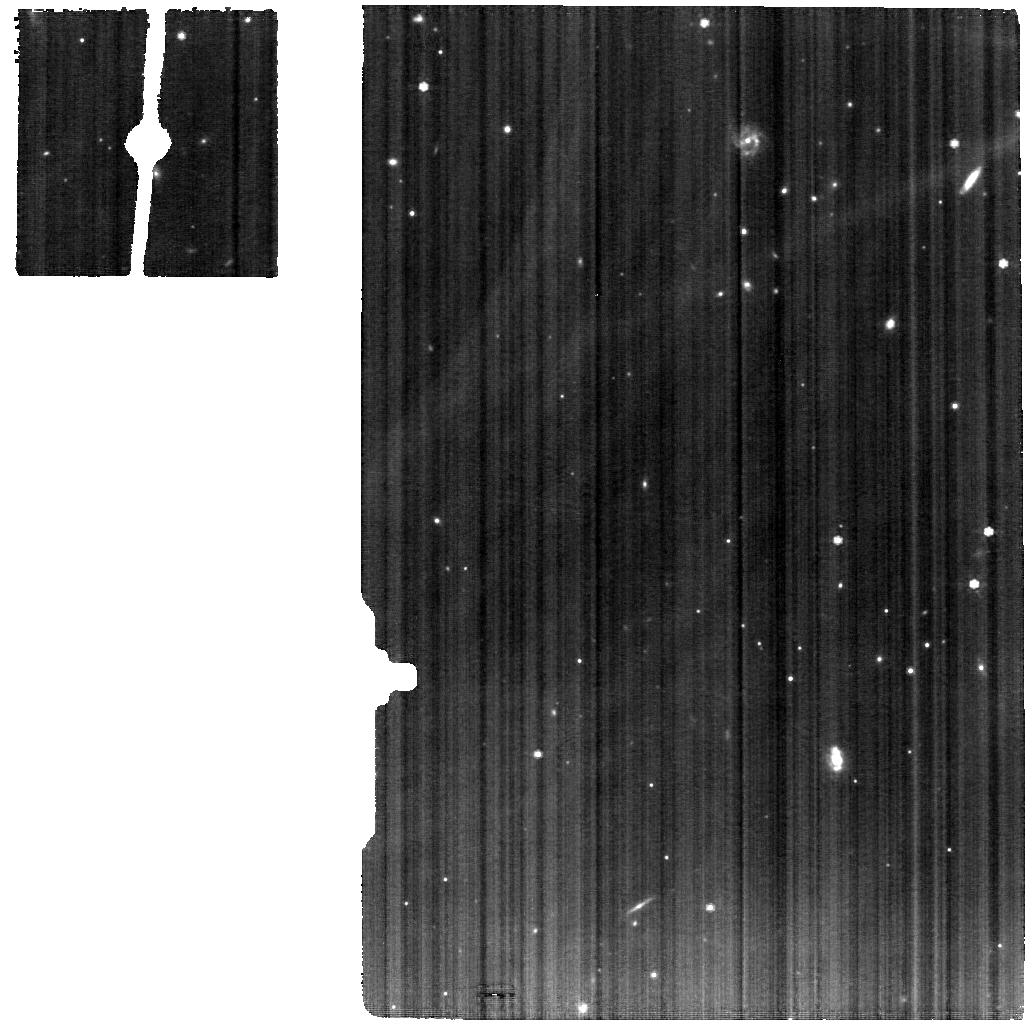
Target: IRASF17207-0014. Instrument: MIRI. Filter: F770W. Exposure: 46 min. Observation ID: jw01717-o011_t011_miri_f770w

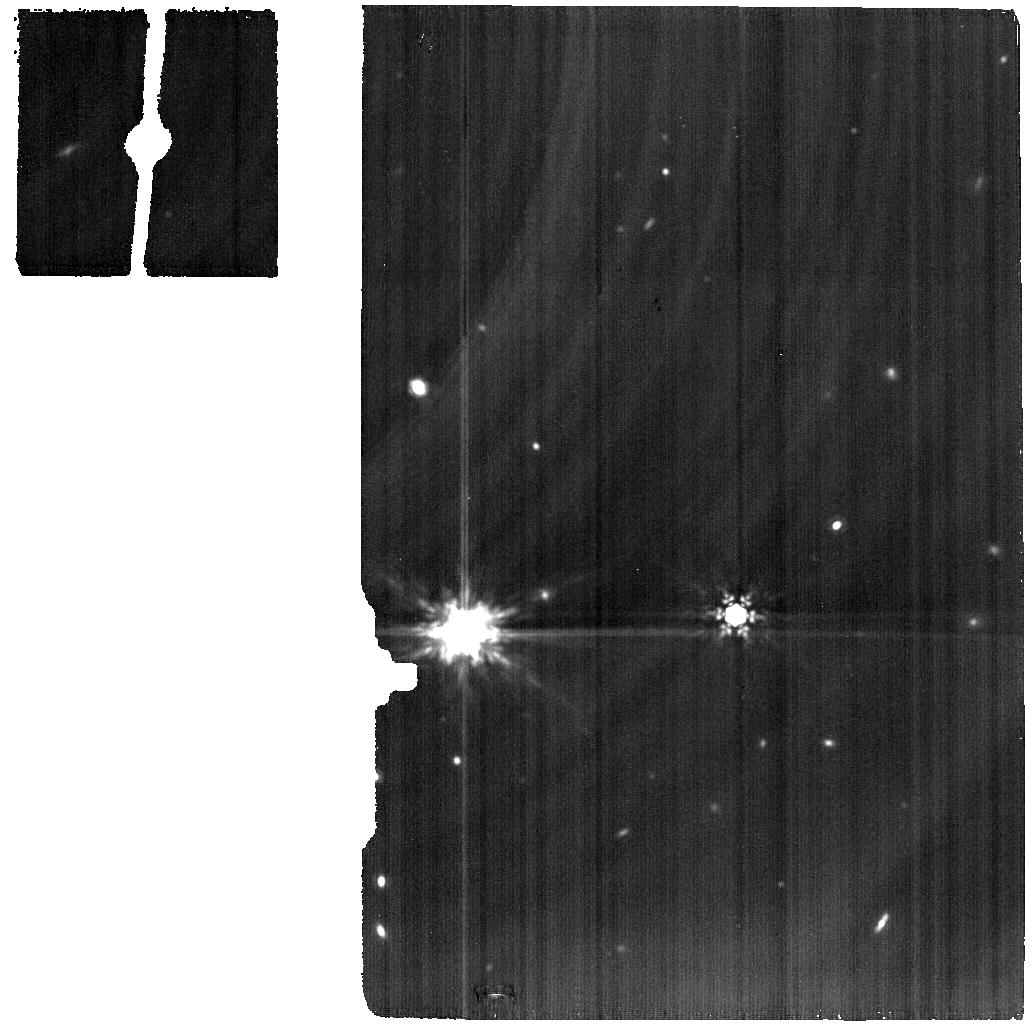
Target: IRASF01364-1042-BG. Instrument: MIRI. Filter: F1500W. Exposure: 48 min. Observation ID: jw01717-o010_t006_miri_f1500w

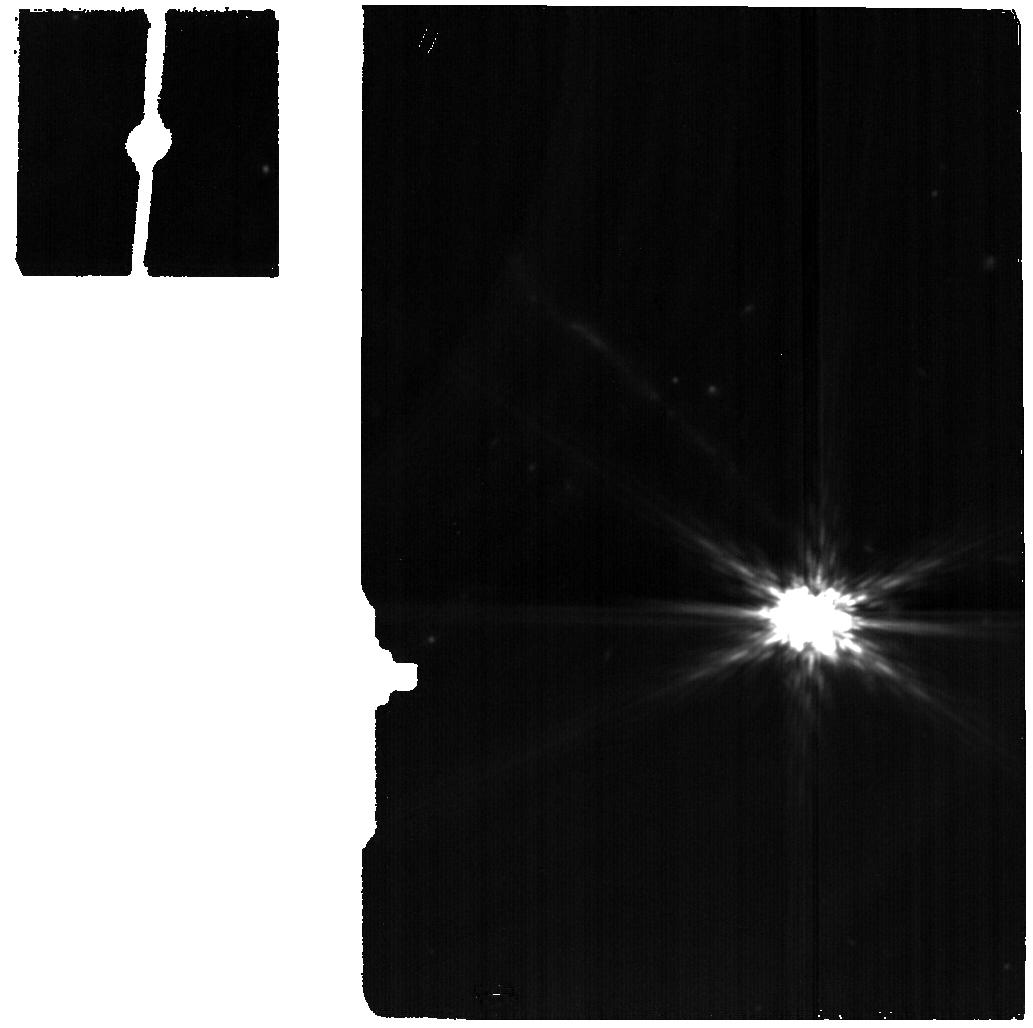
Target: MRK273-BG. Instrument: MIRI. Filter: F1500W. Exposure: 13 min. Observation ID: jw01717-o014_t002_miri_f1500w

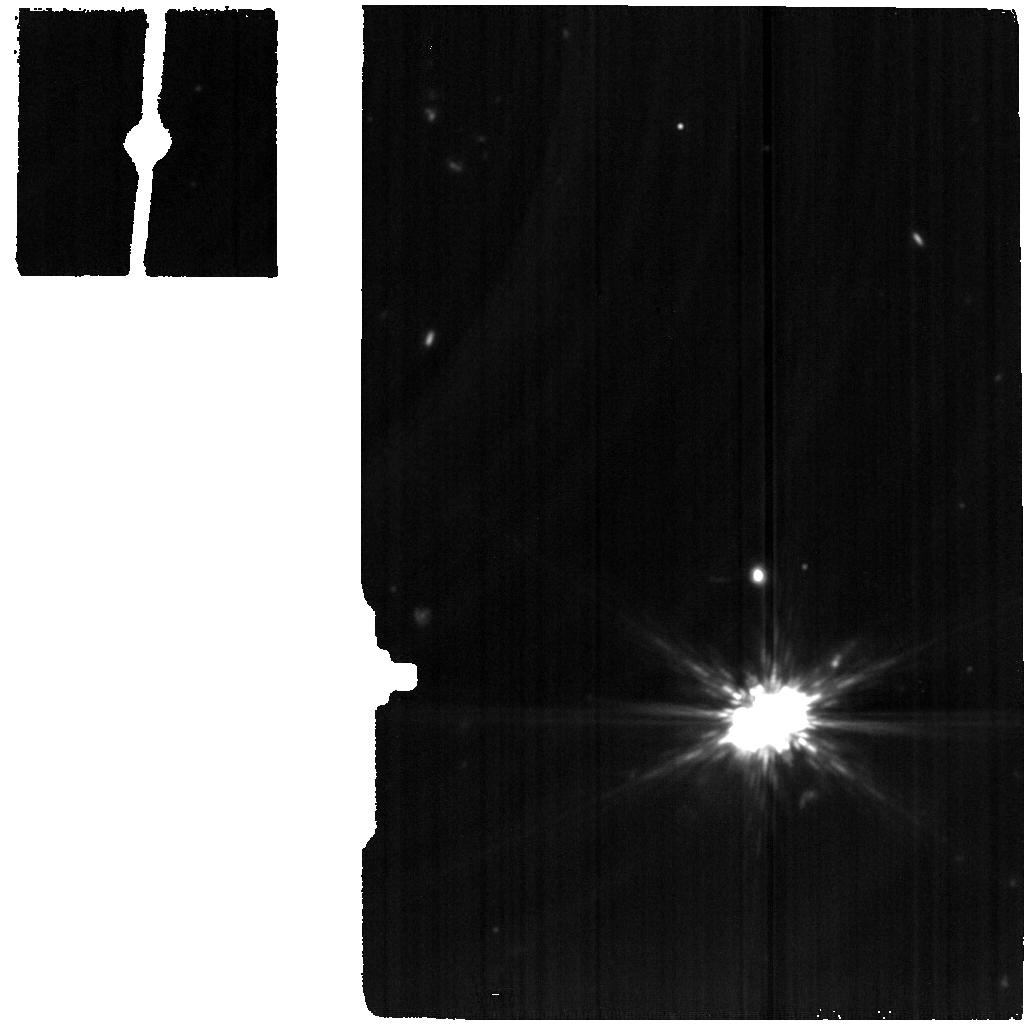
Target: UGC05101-BG. Instrument: MIRI. Filter: F1500W. Exposure: 9 min. Observation ID: jw01717-o006_t010_miri_f1500w

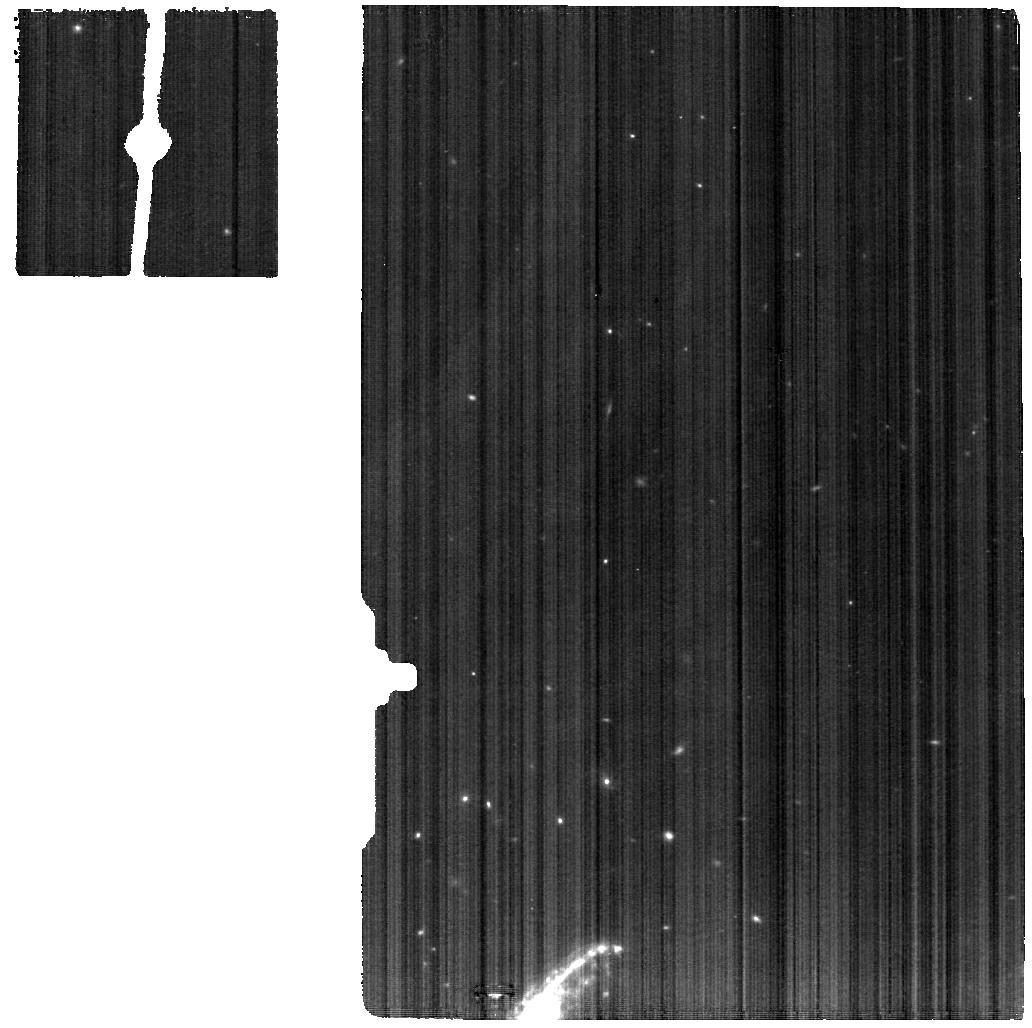
Target: IRASF01364-1042. Instrument: MIRI. Filter: F770W. Exposure: 1.1 h. Observation ID: jw01717-o009_t005_miri_f770w

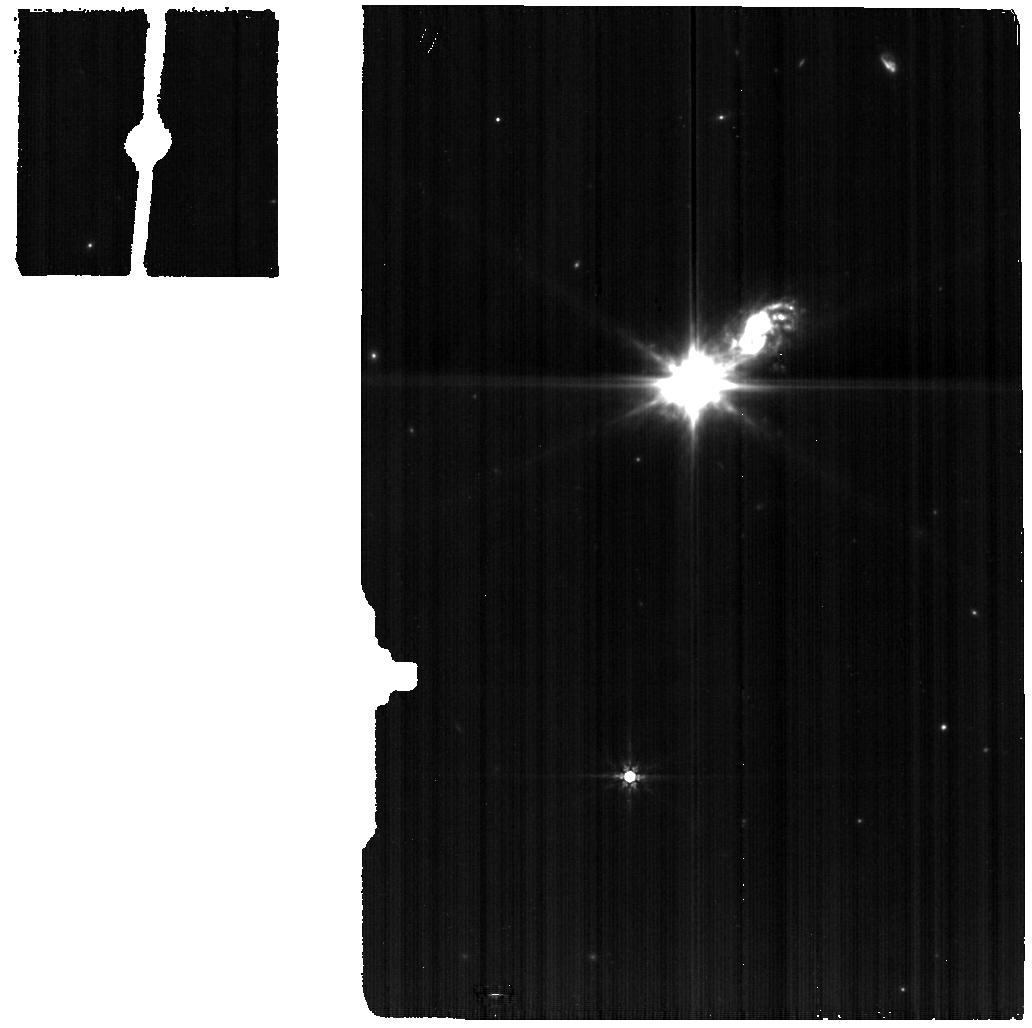
Target: IIIZW035-BG. Instrument: MIRI. Filter: F770W. Exposure: 32 min. Observation ID: jw01717-o008_t004_miri_f770w

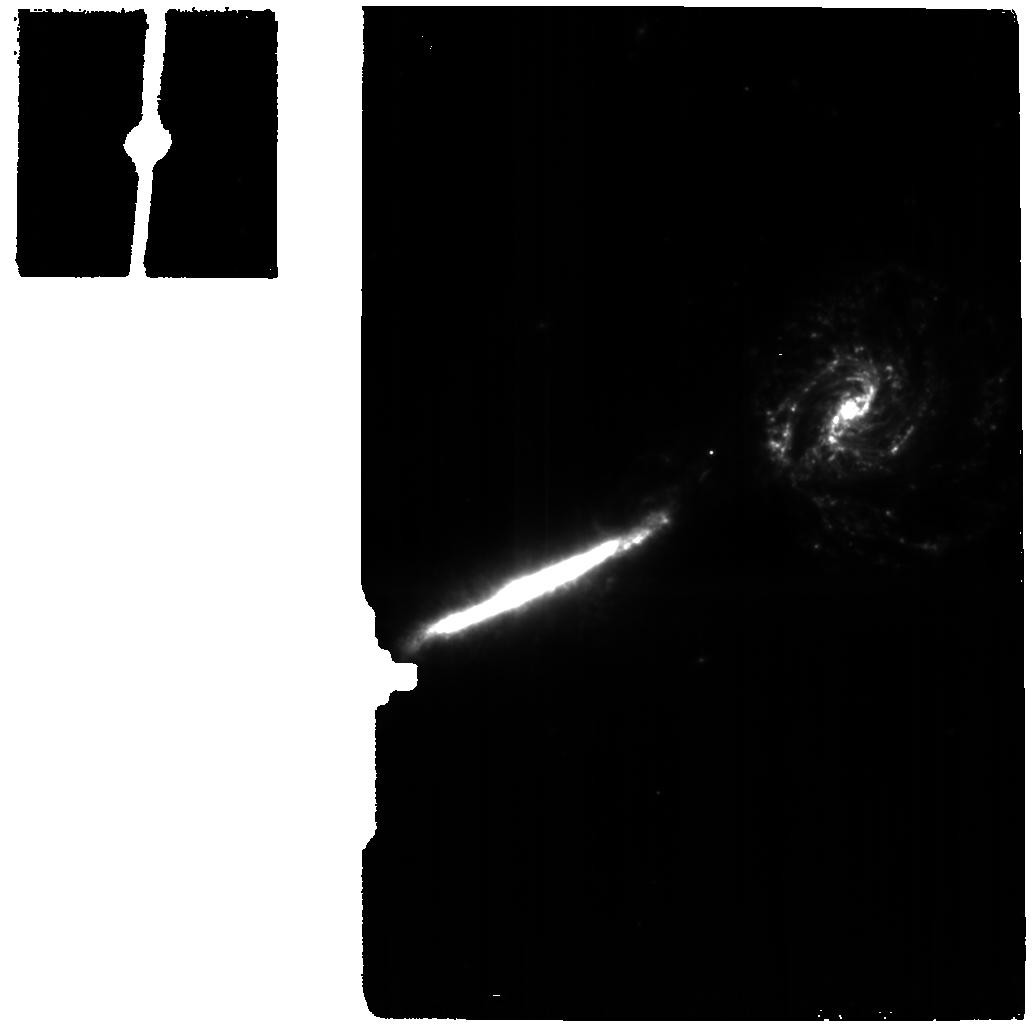
Target: VV340A-BG. Instrument: MIRI. Filter: F770W. Exposure: 19 min. Observation ID: jw01717-o004_t008_miri_f770w

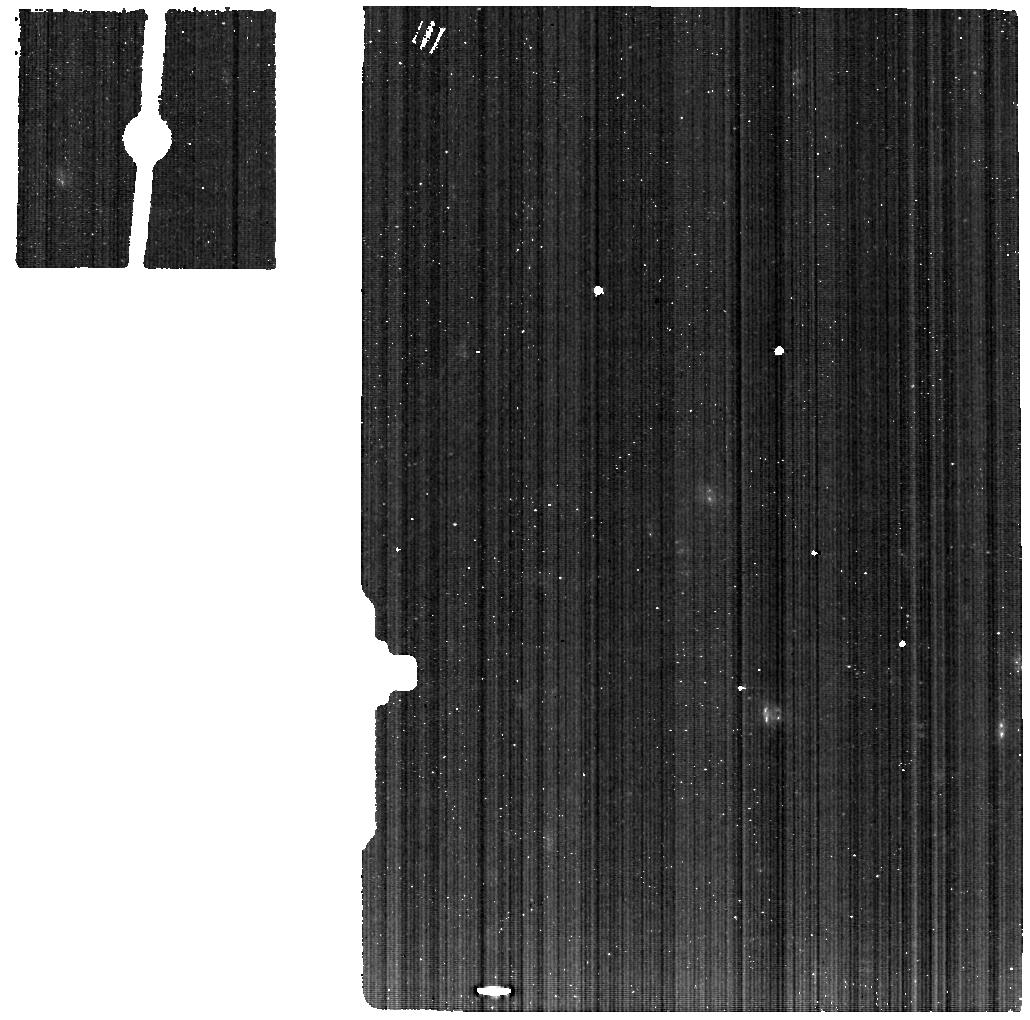
Target: MRK273. Instrument: MIRI. Filter: F560W. Exposure: 19 min. Observation ID: jw01717-o013_t001_miri_f560w

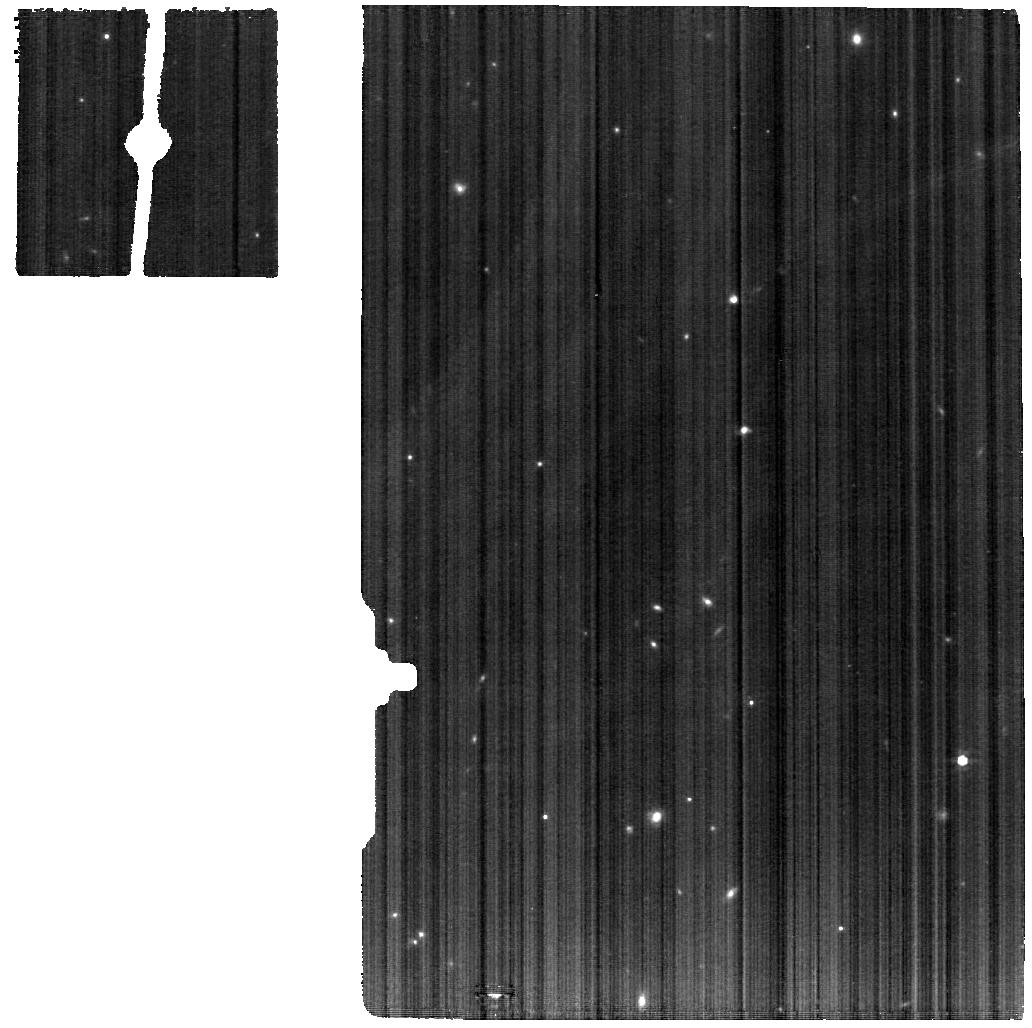
Target: IIIZW035. Instrument: MIRI. Filter: F770W. Exposure: 1.1 h. Observation ID: jw01717-o007_t003_miri_f770w

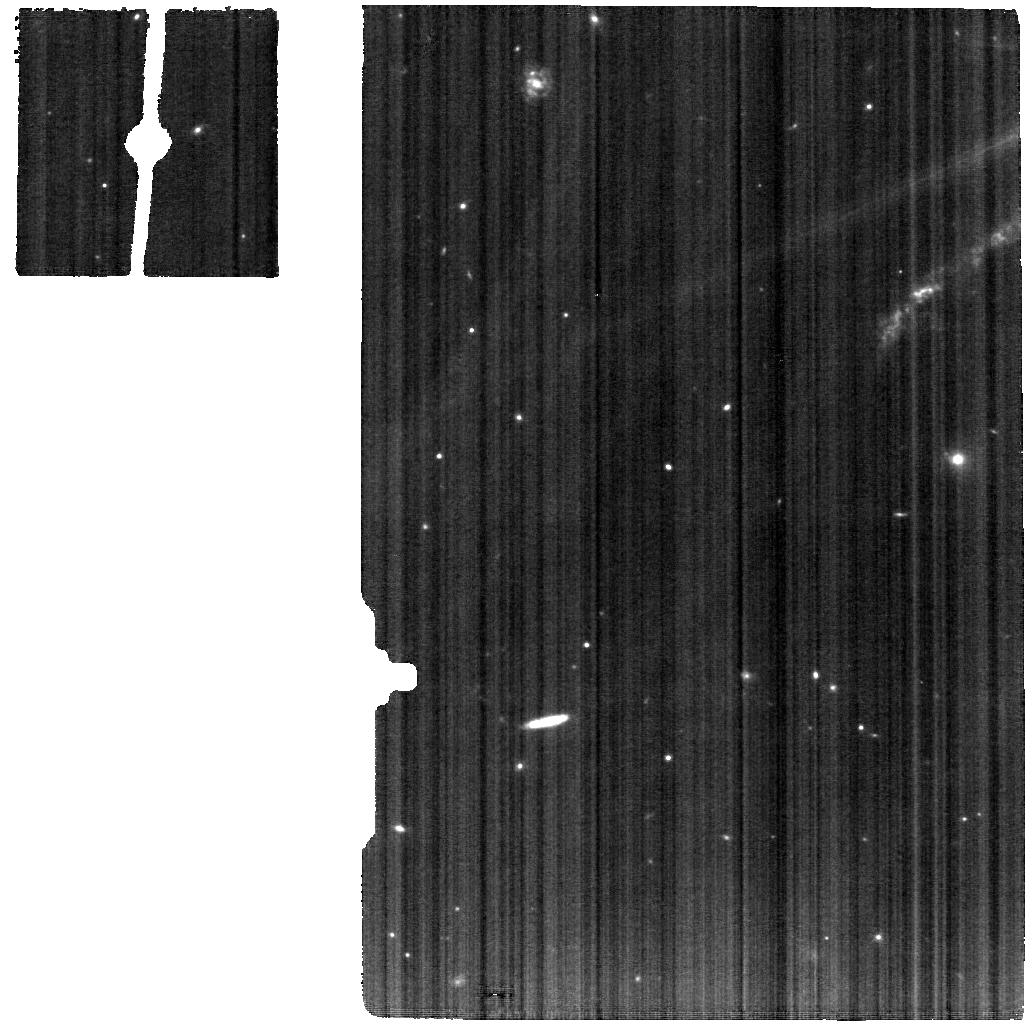
Target: UGC05101. Instrument: MIRI. Filter: F770W. Exposure: 19 min. Observation ID: jw01717-o005_t009_miri_f770w

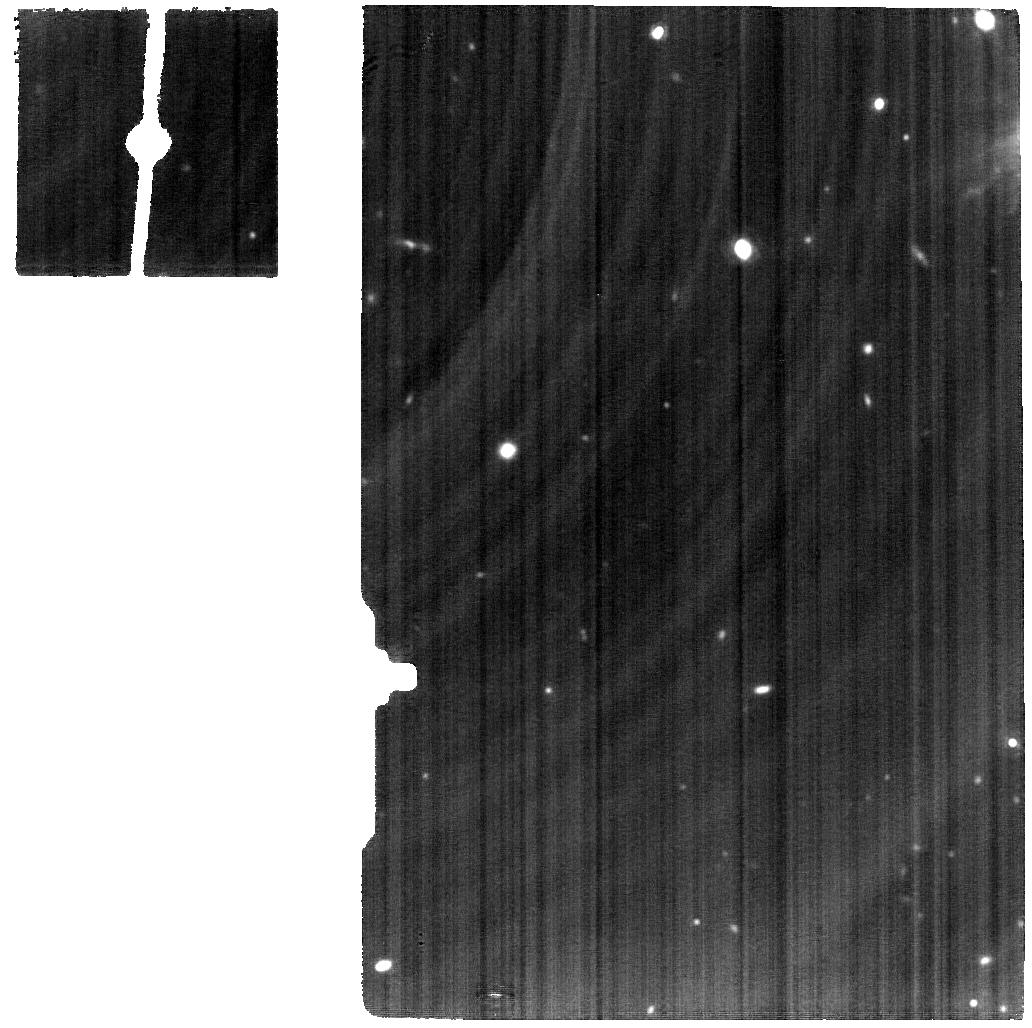
Target: VV340A. Instrument: MIRI. Filter: F1500W. Exposure: 38 min. Observation ID: jw01717-o003_t007_miri_f1500w

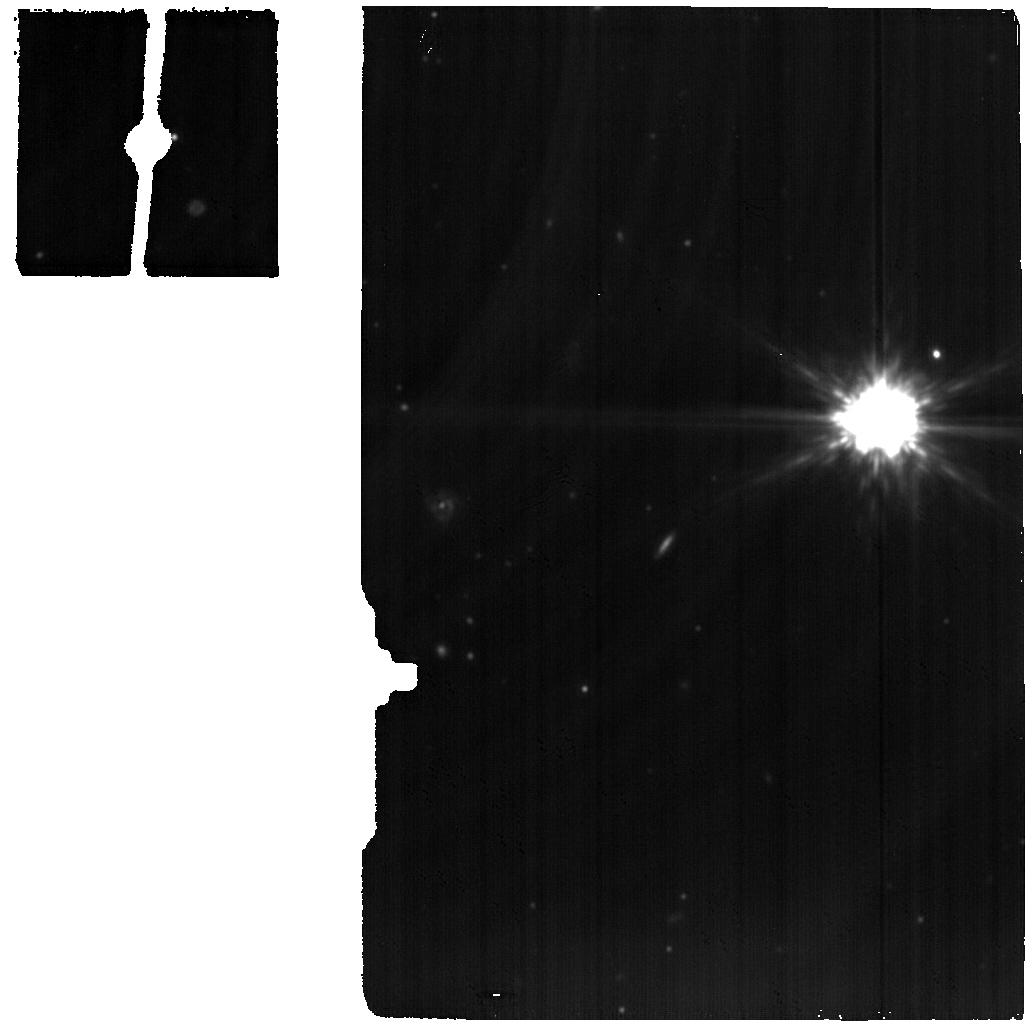
Target: IRASF17207-0014-BG. Instrument: MIRI. Filter: F1500W. Exposure: 33 min. Observation ID: jw01717-o012_t012_miri_f1500w

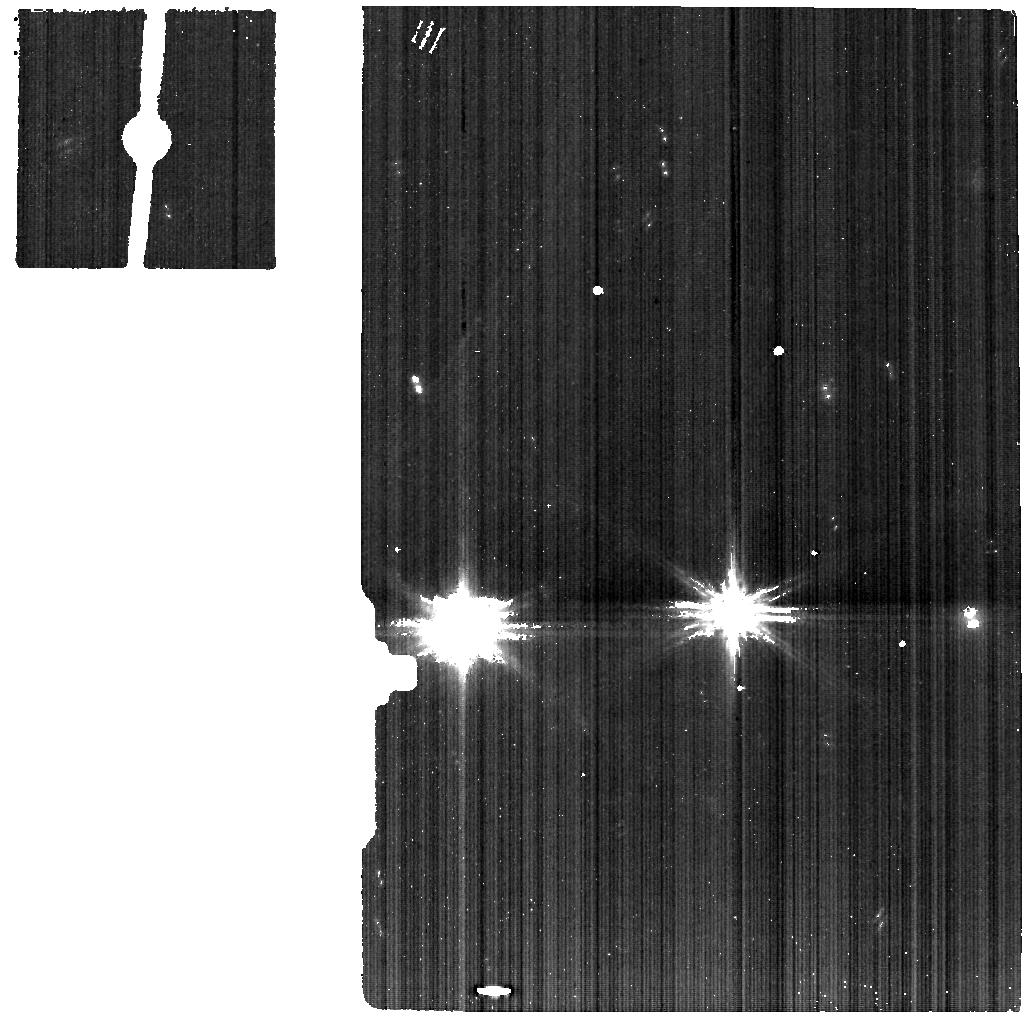
Target: IRASF01364-1042-BG. Instrument: MIRI. Filter: F770W. Exposure: 33 min. Observation ID: jw01717-o010_t006_miri_f770w

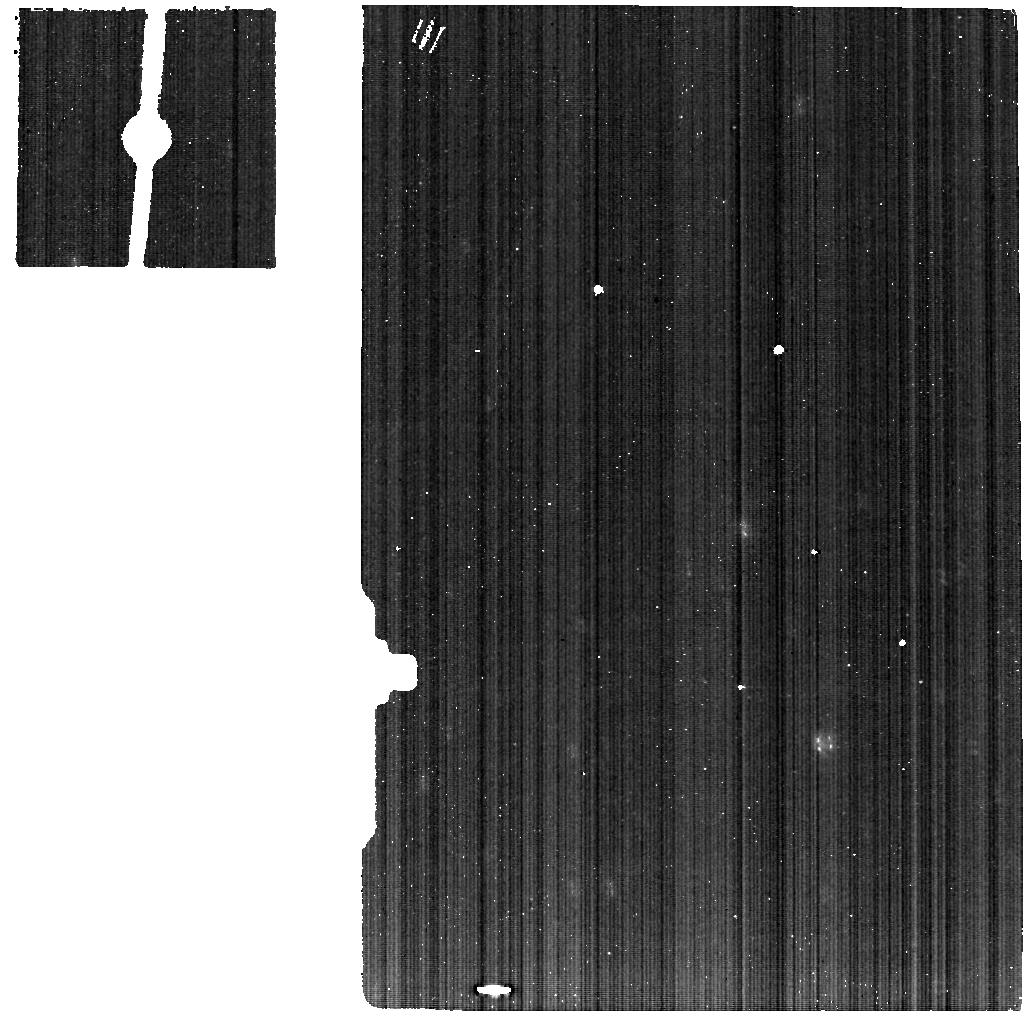
Target: MRK273. Instrument: MIRI. Filter: F560W. Exposure: 19 min. Observation ID: jw01717-o001_t001_miri_f560w

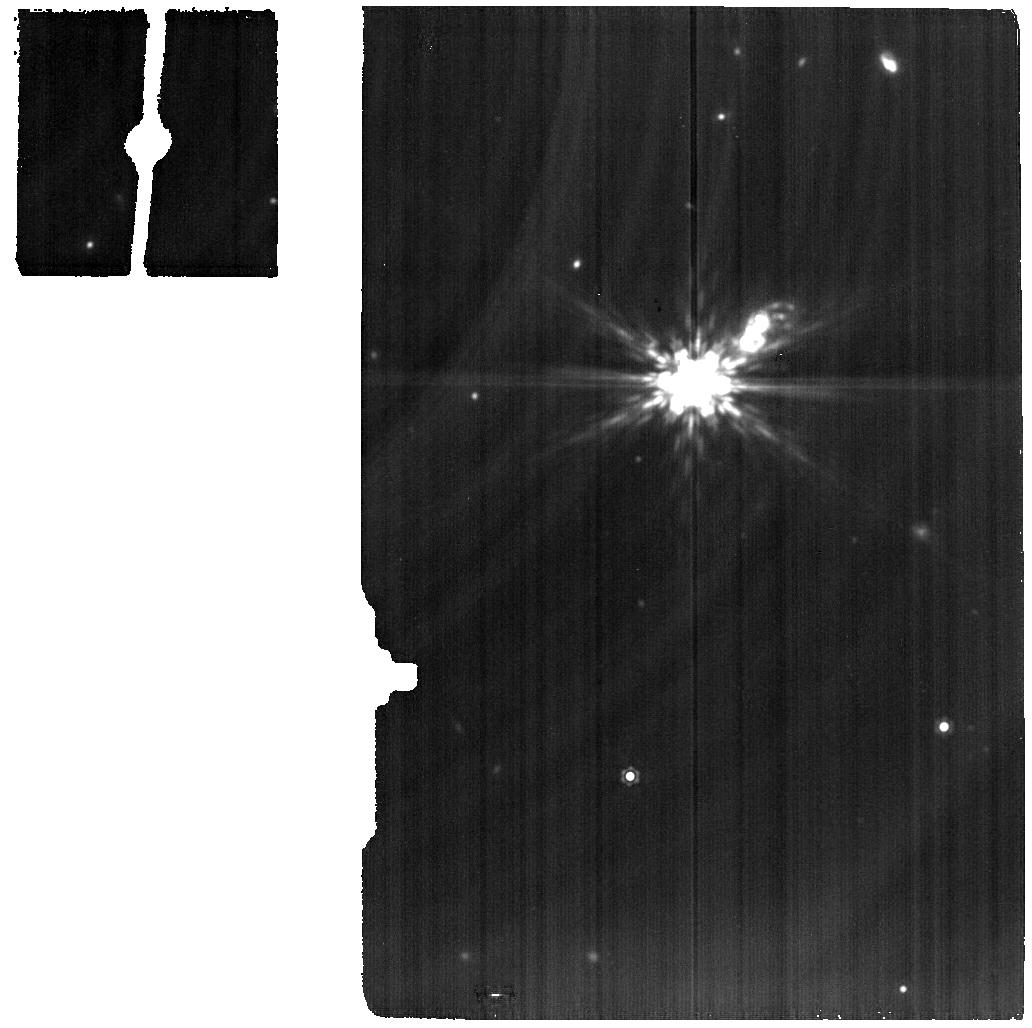
Target: IIIZW035-BG. Instrument: MIRI. Filter: F1500W. Exposure: 45 min. Observation ID: jw01717-o008_t004_miri_f1500w

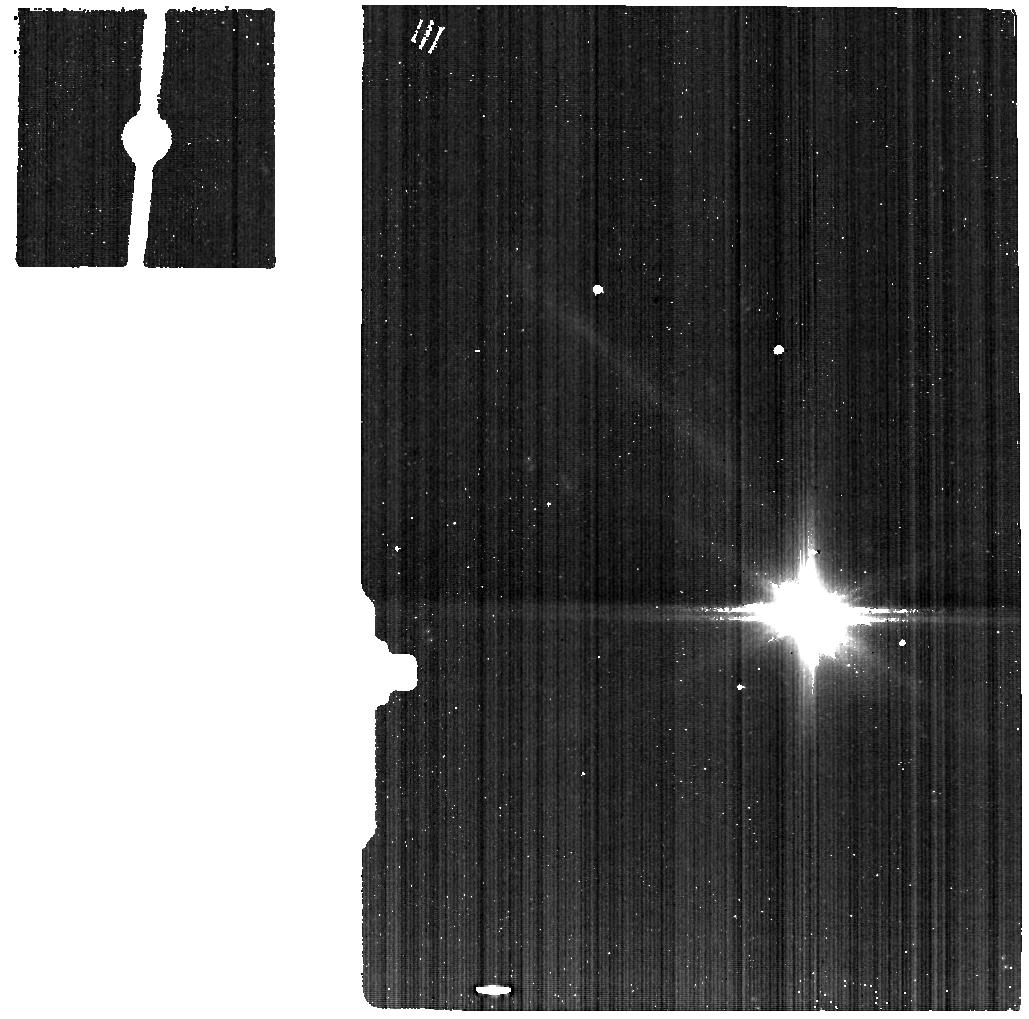
Target: MRK273-BG. Instrument: MIRI. Filter: F560W. Exposure: 9 min. Observation ID: jw01717-o014_t002_miri_f560w

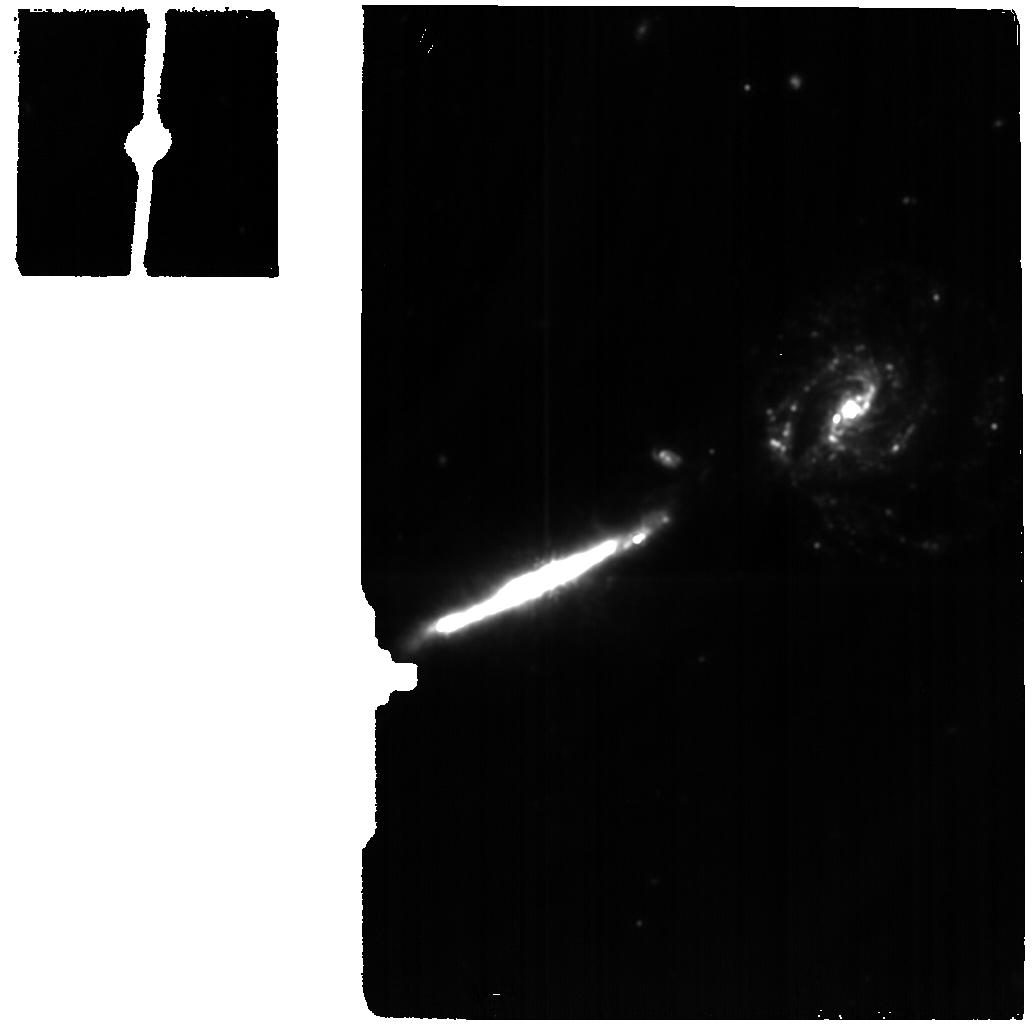
Target: VV340A-BG. Instrument: MIRI. Filter: F1500W. Exposure: 19 min. Observation ID: jw01717-o004_t008_miri_f1500w

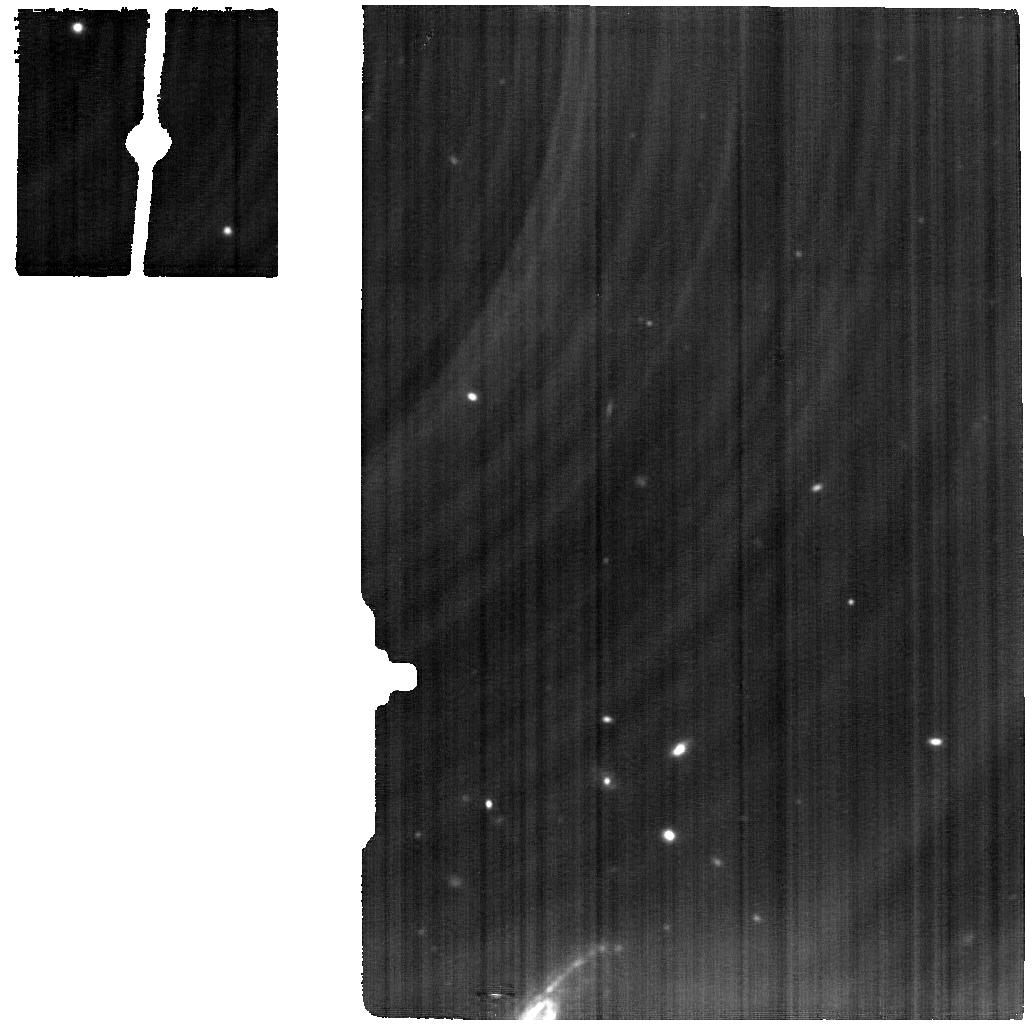
Target: IRASF01364-1042. Instrument: MIRI. Filter: F1500W. Exposure: 1.6 h. Observation ID: jw01717-o009_t005_miri_f1500w

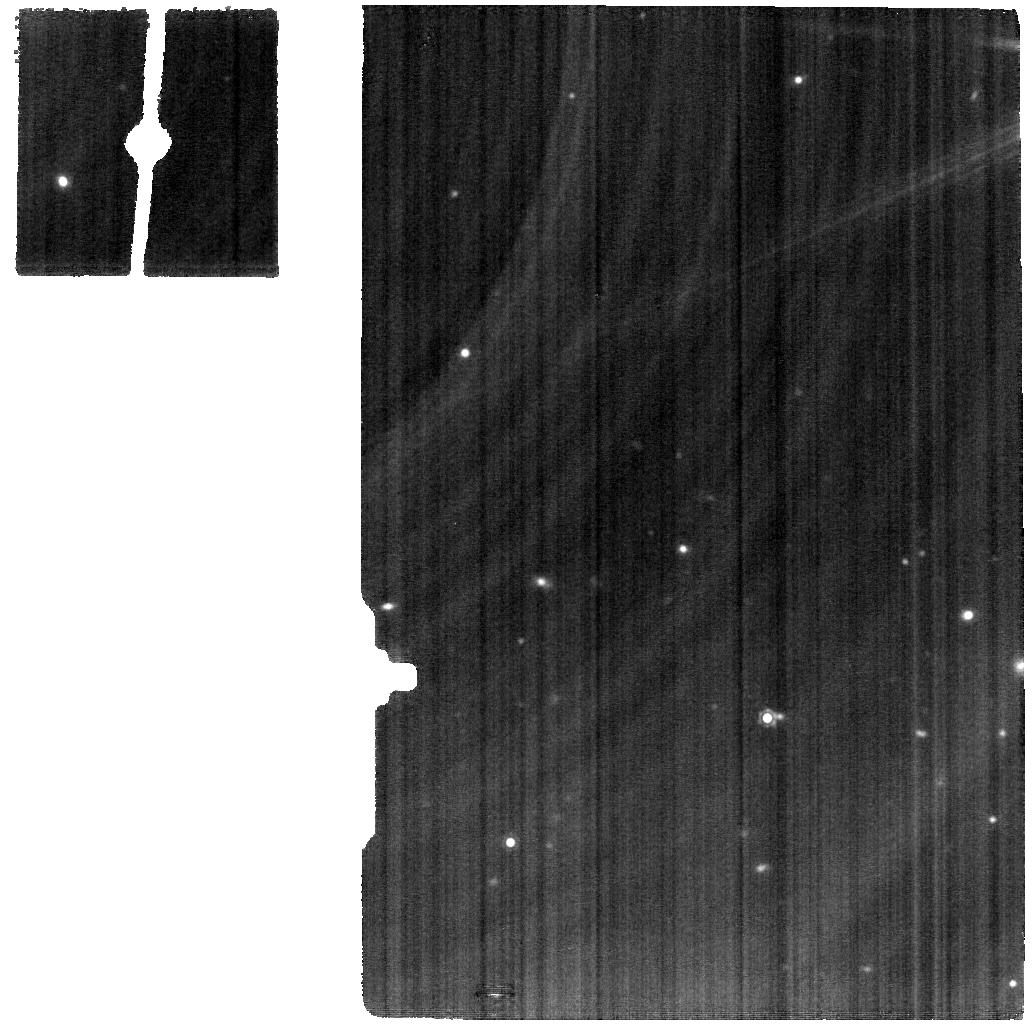
Target: MRK273. Instrument: MIRI. Filter: F1500W. Exposure: 27 min. Observation ID: jw01717-o013_t001_miri_f1500w

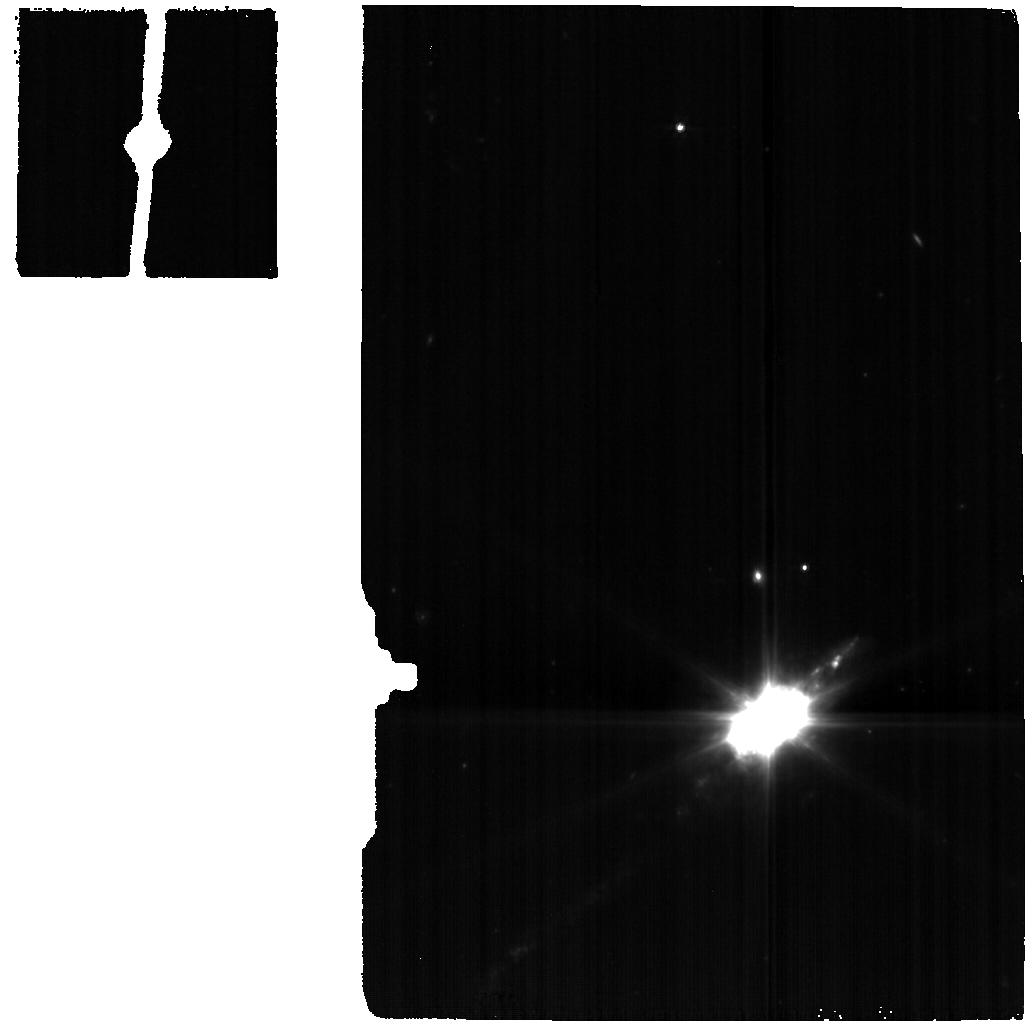
Target: UGC05101-BG. Instrument: MIRI. Filter: F770W. Exposure: 9 min. Observation ID: jw01717-o006_t010_miri_f770w

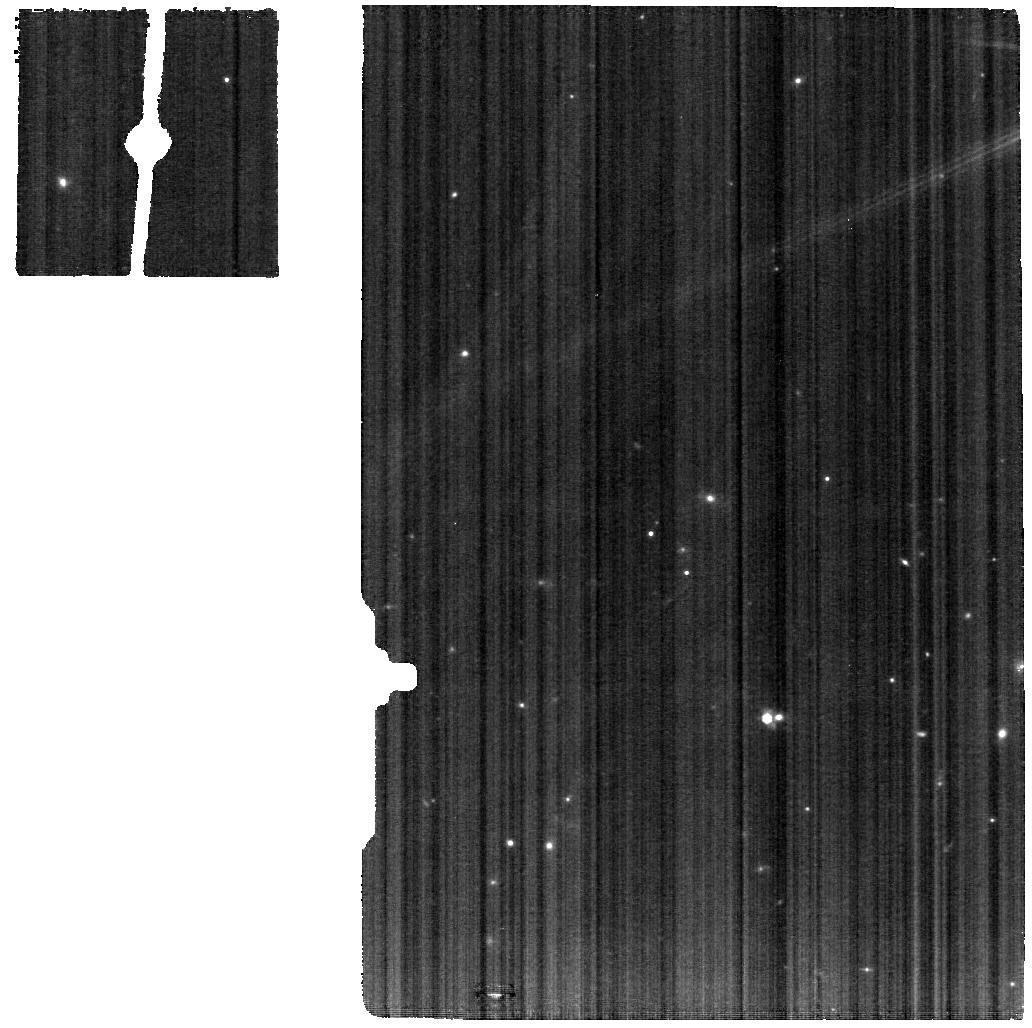
Target: MRK273. Instrument: MIRI. Filter: F770W. Exposure: 19 min. Observation ID: jw01717-o013_t001_miri_f770w

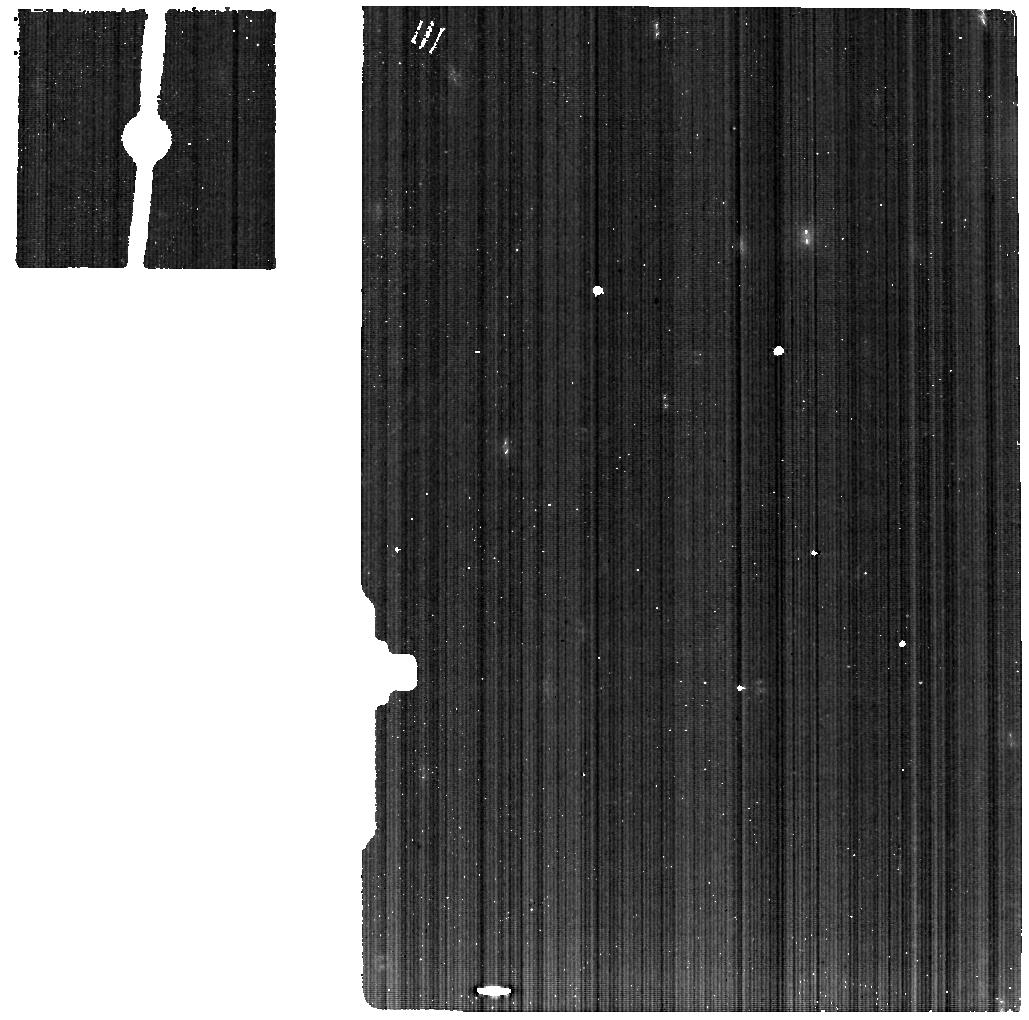
Target: VV340A. Instrument: MIRI. Filter: F560W. Exposure: 38 min. Observation ID: jw01717-o003_t007_miri_f560w

Feedback around Supermassive Black Holes in Dusty Nuclei (PI: U, Vivian)

When galactic outflows are triggered, what is the impact of feedback on the interstellar medium at the launch site? How much energy is transported into the circumnuclear regions and subsequently affect the dust geometry and metal distribution? What drives these winds and how do they depend on intrinsic AGN properties or nuclear star formation rates? Addressing these pressing questions will have a profound impact on our understanding of the role of feedback in galaxy evolution, and can only be answered observationally using high spatial- and spectral-resolution infrared instruments -- capable of peering through heavy dust screens into galactic nuclei where powerful outflows are launched -- finally made available with JWST. Capitalizing on the unparalleled diagnostic capability MIRI exhibits over the full 5-28 micron range, our proposed MRS observations of 7 nearby luminous infrared galaxies known to host prominent shocked molecular outflows will provide a holistic view of the molecular gas, dust, AGN, star formation, and metallicity in the central 4 kpc of ongoing galaxy mergers at the scales of 30-90 pc. We will determine the heating mechanisms for and gauge energetics of the outflows, correlate their spatial properties with AGN strength, and map their influence on metal distribution and star formation in different environments spanning a range of bolometric AGN fraction, infrared luminosities, and merger class. The 4x better spectral resolution of MRS over Spitzer IRS carries discovery potential in mapping the ionization state of the outflows. Proprietary data rights are waived to enhance the data's legacy value and to facilitate Cycle 2 proposals for the community.